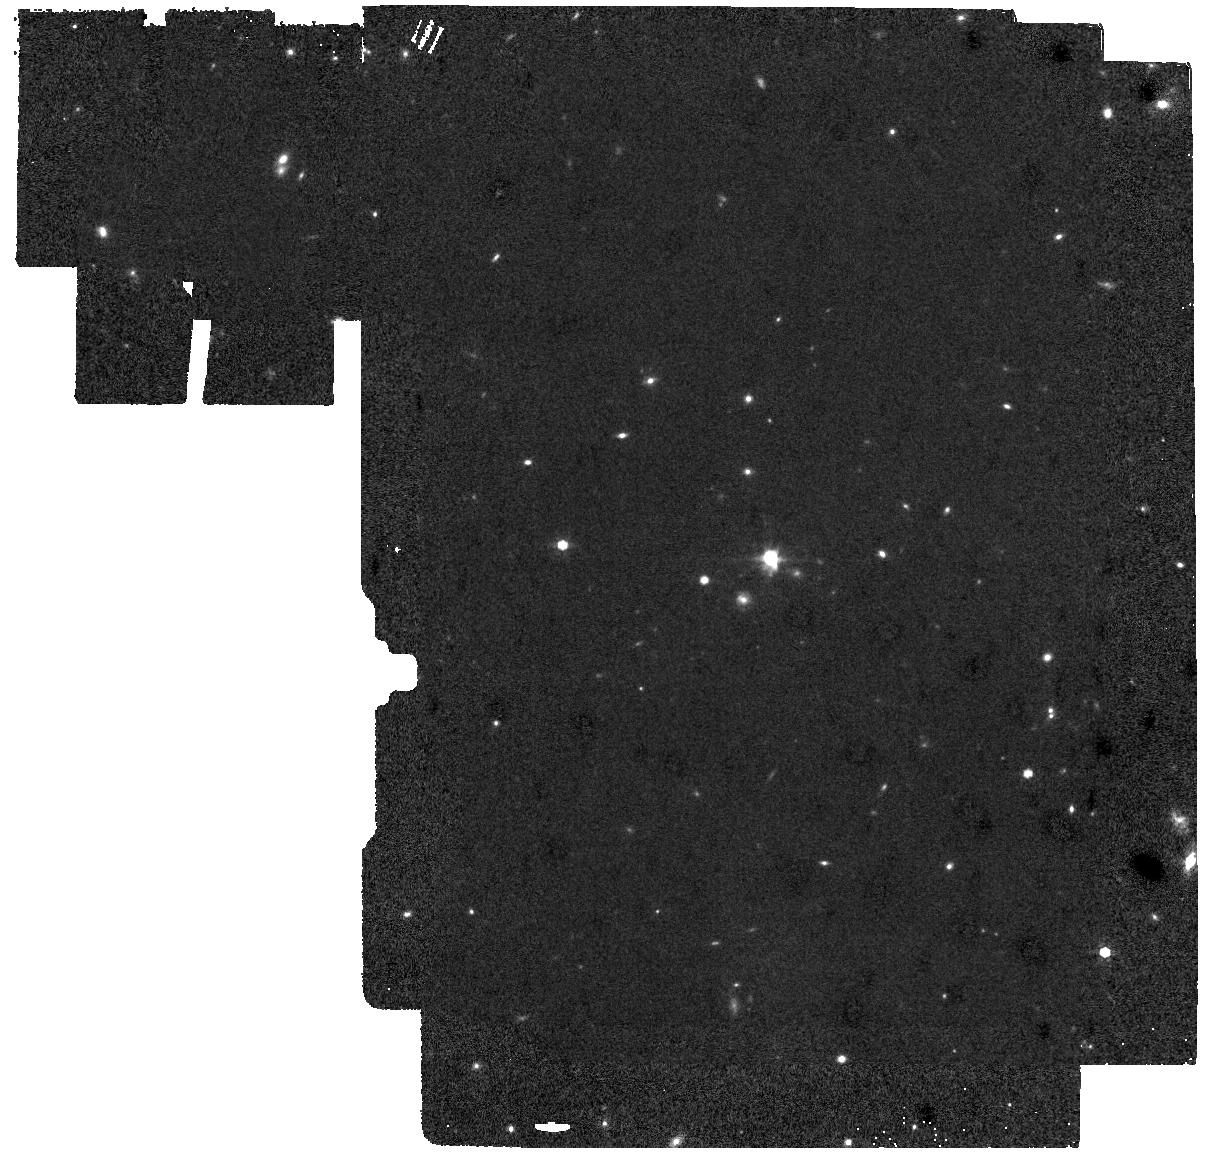
Target: LEDA-46982-BG. Instrument: MIRI. Filter: F770W. Exposure: 18 min. Observation ID: jw06083-o001_t002_miri_f770w

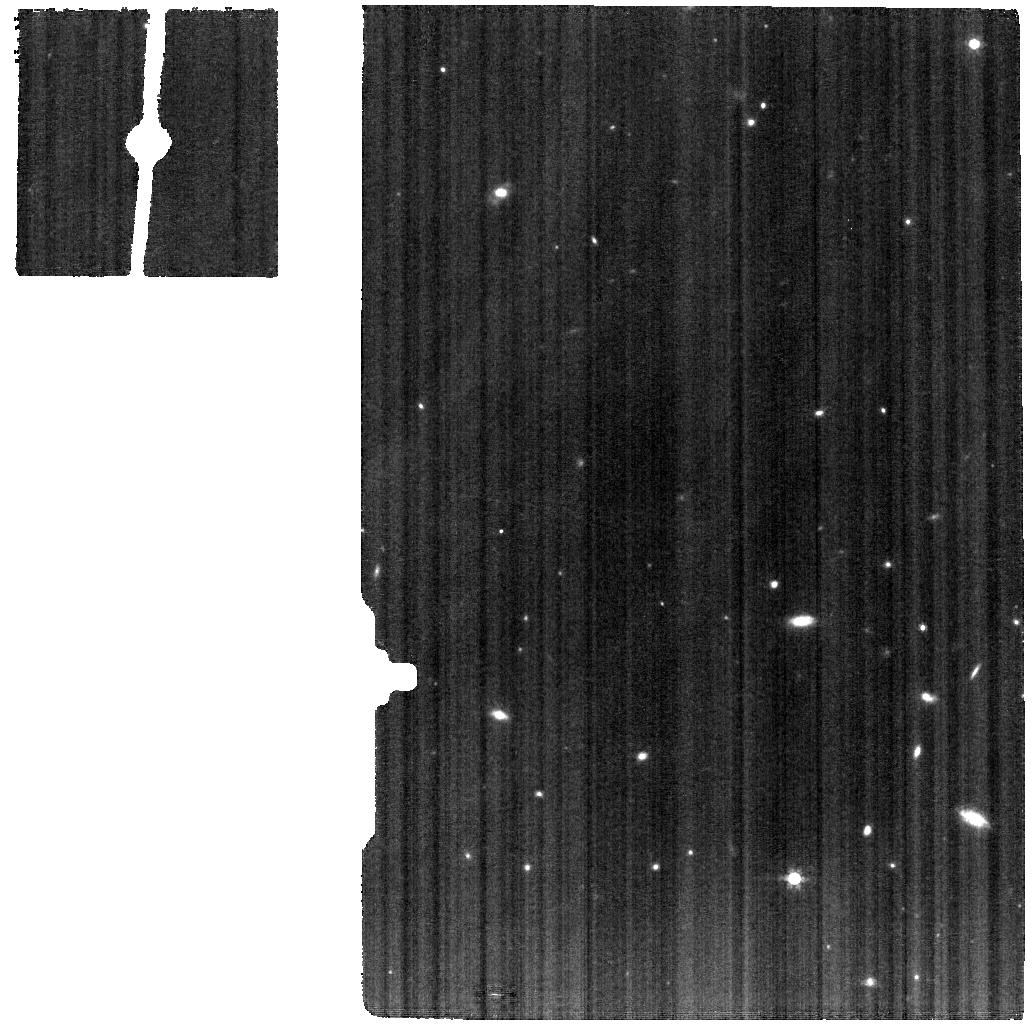
Target: LEDA-46982. Instrument: MIRI. Filter: F770W. Exposure: 18 min. Observation ID: jw06083-o002_t001_miri_f770w

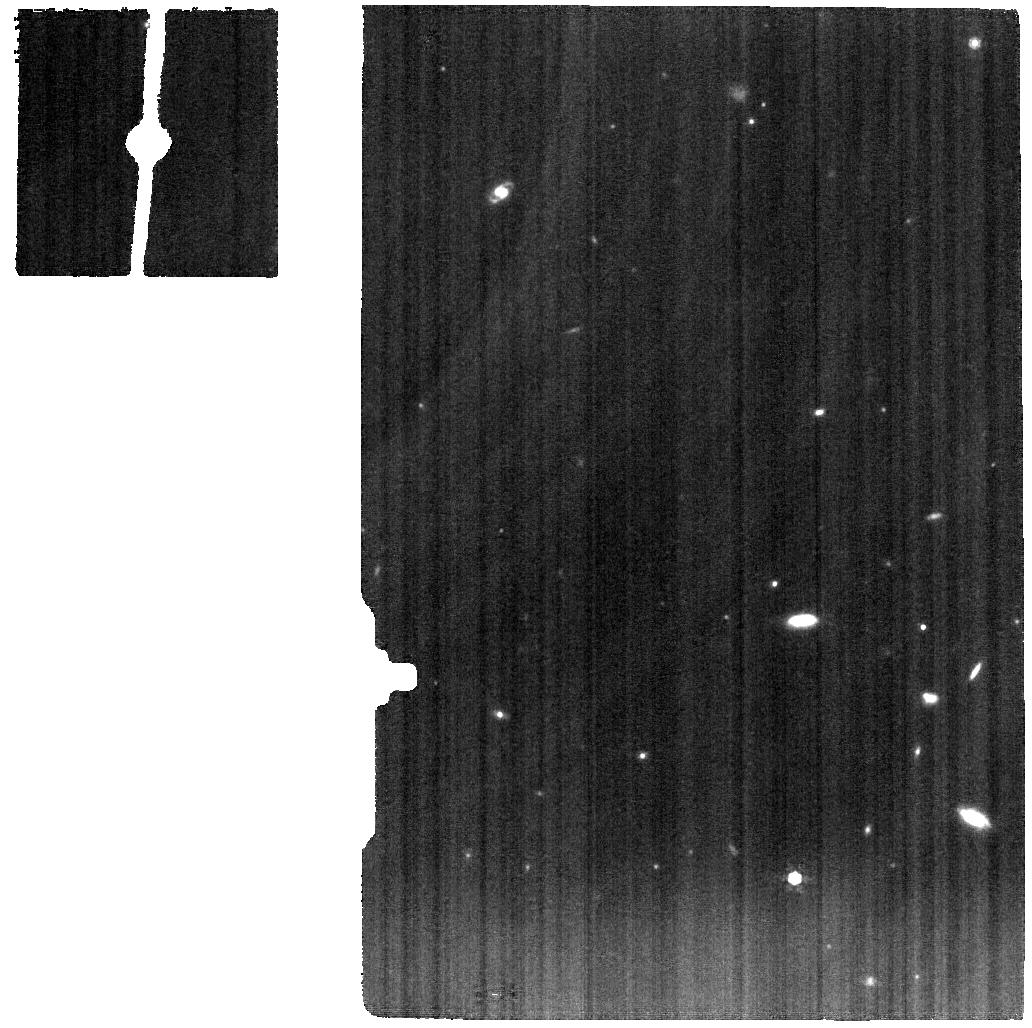
Target: LEDA-46982. Instrument: MIRI. Filter: F1000W. Exposure: 20 min. Observation ID: jw06083-o002_t001_miri_f1000w

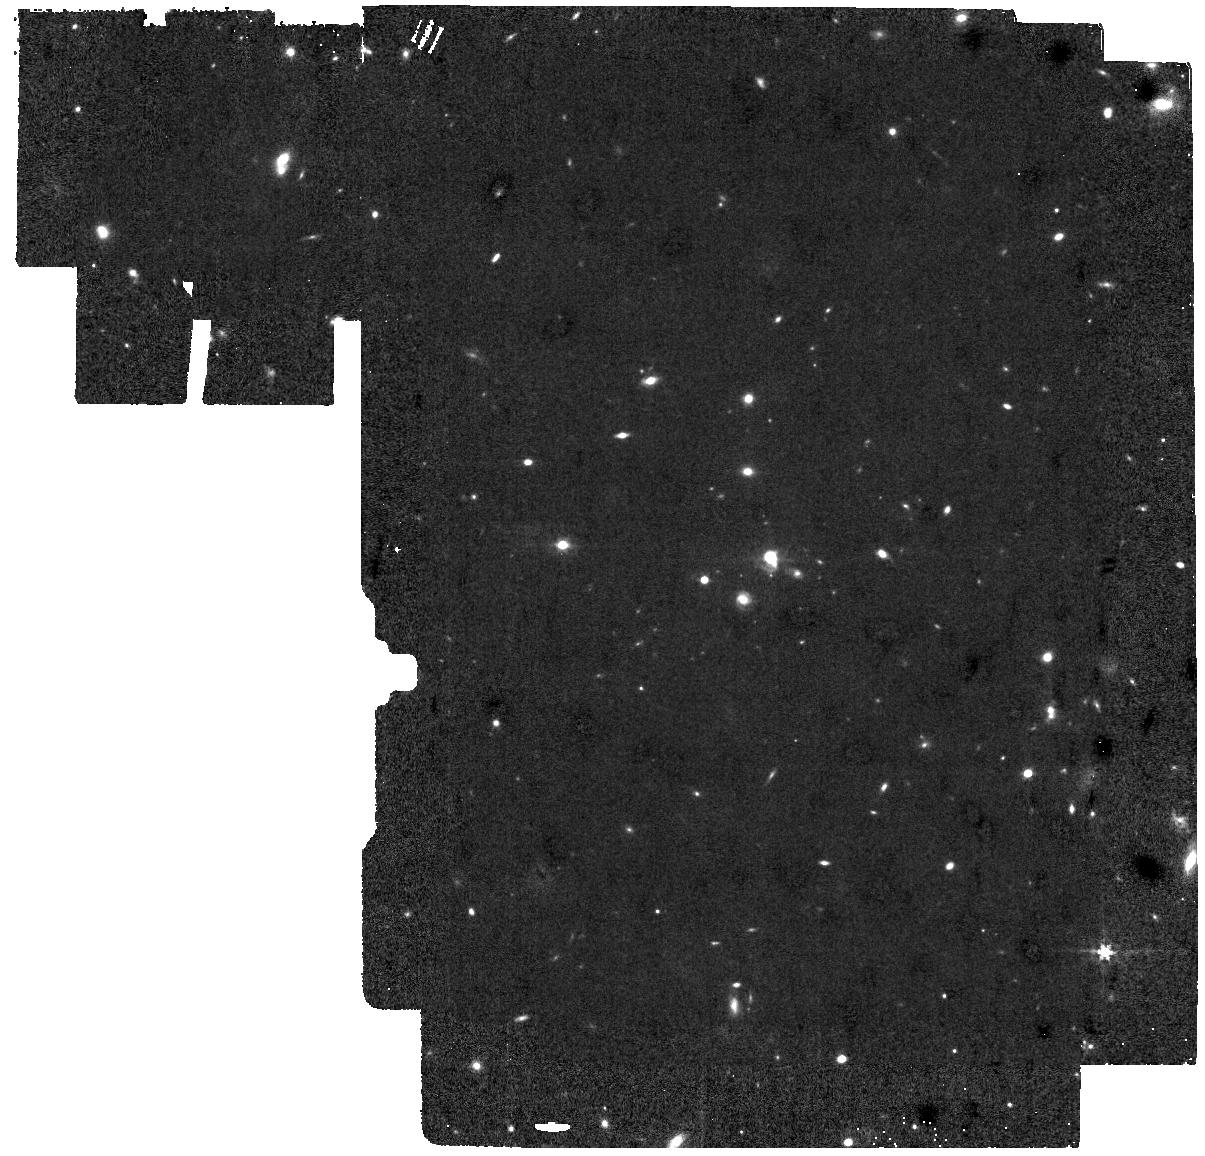
Target: LEDA-46982-BG. Instrument: MIRI. Filter: F560W. Exposure: 1.5 h. Observation ID: jw06083-o001_t002_miri_f560w

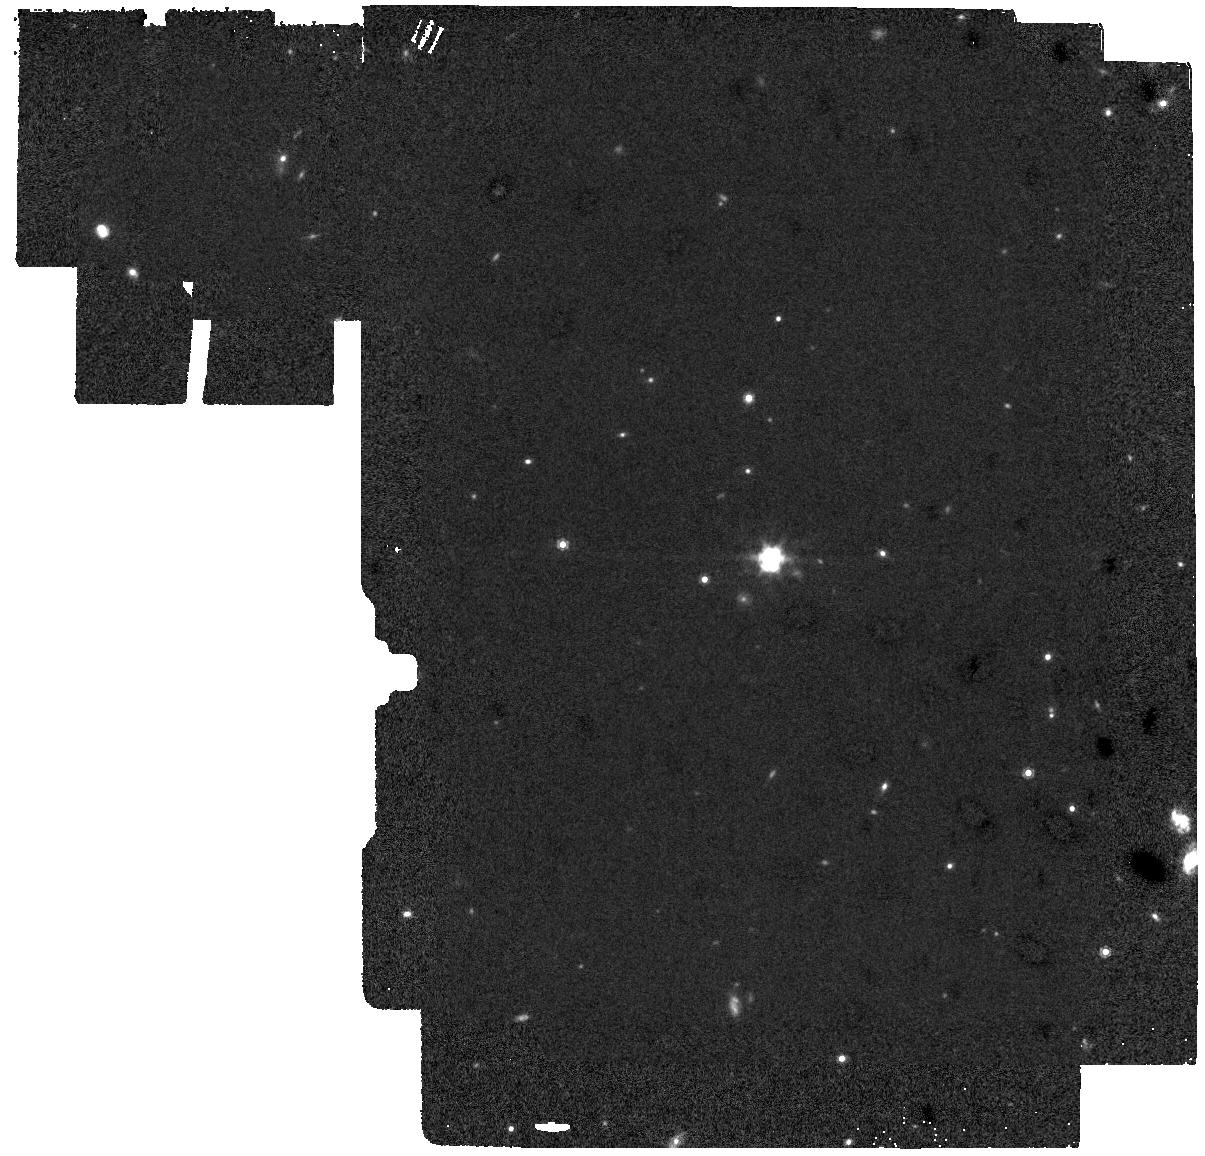
Target: LEDA-46982-BG. Instrument: MIRI. Filter: F1000W. Exposure: 20 min. Observation ID: jw06083-o001_t002_miri_f1000w

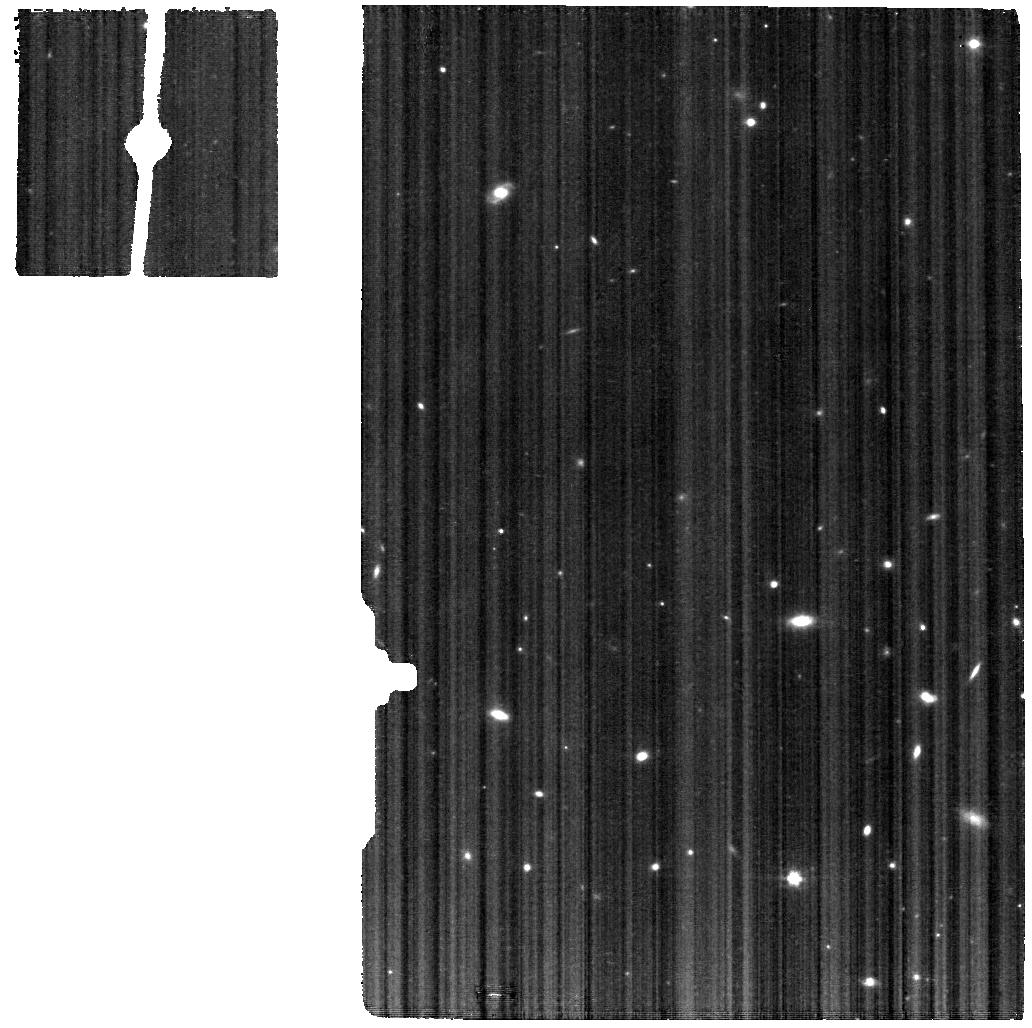
Target: LEDA-46982. Instrument: MIRI. Filter: F560W. Exposure: 1.5 h. Observation ID: jw06083-o002_t001_miri_f560w

Probing the ionzing sources of Pox 186: the best local analogue of reionization era galaxies (PI: Kumari, Nimisha)

One of the frontier goals of observational cosmology is to understand the epoch of reionization and its connection to the early star-forming galaxies, which show several high-ionization lines (e.g., CIV). While these distant sources are too faint to put tight constraints on stellar population models, local metal-poor dwarf galaxies are also found to have similar spectral features in the UV and IR as the high-z galaxies and can be used as reliable analogues. A local (z ~0.0040705), metal-poor (12 + log(O/H) = 7.87) blue compact dwarf galaxy, Pox 186, exhibits the brightest CIII] 1908 A emission (equivalent width, EW ~36 A) observed in the local Universe, along with an extreme [OIII] 88 micron/[CII] 158 micron (~ 10) and a bright optical [OIII]+Hbeta emission (EW~1800A). Such extreme EWs and line ratios are comparable to those observed in galaxies at redshifts of z ~ 6-7, when the reionization process is thought to be completed. We request JWST Cycle 3 time to obtain mid-infrared (MIR) spectroscopy for this galaxy using MIRI/MRS, to obtain high S/N constraints on the high ionization MIR emission lines, as it will allow us map out the shape of the ionizing spectrum. Uninhibited by dust attenuation, fine-structure lines such as [OIV] will tightly constrain the ionizing spectrum up to and beyond the Helium limit, where the contribution from interacting binaries starts to dominate. We will confront the most recent stellar population models with the myriad of line diagnostics that MIRI will provide and derive the ionizing photon production efficiency of a unique reionization era analogue.